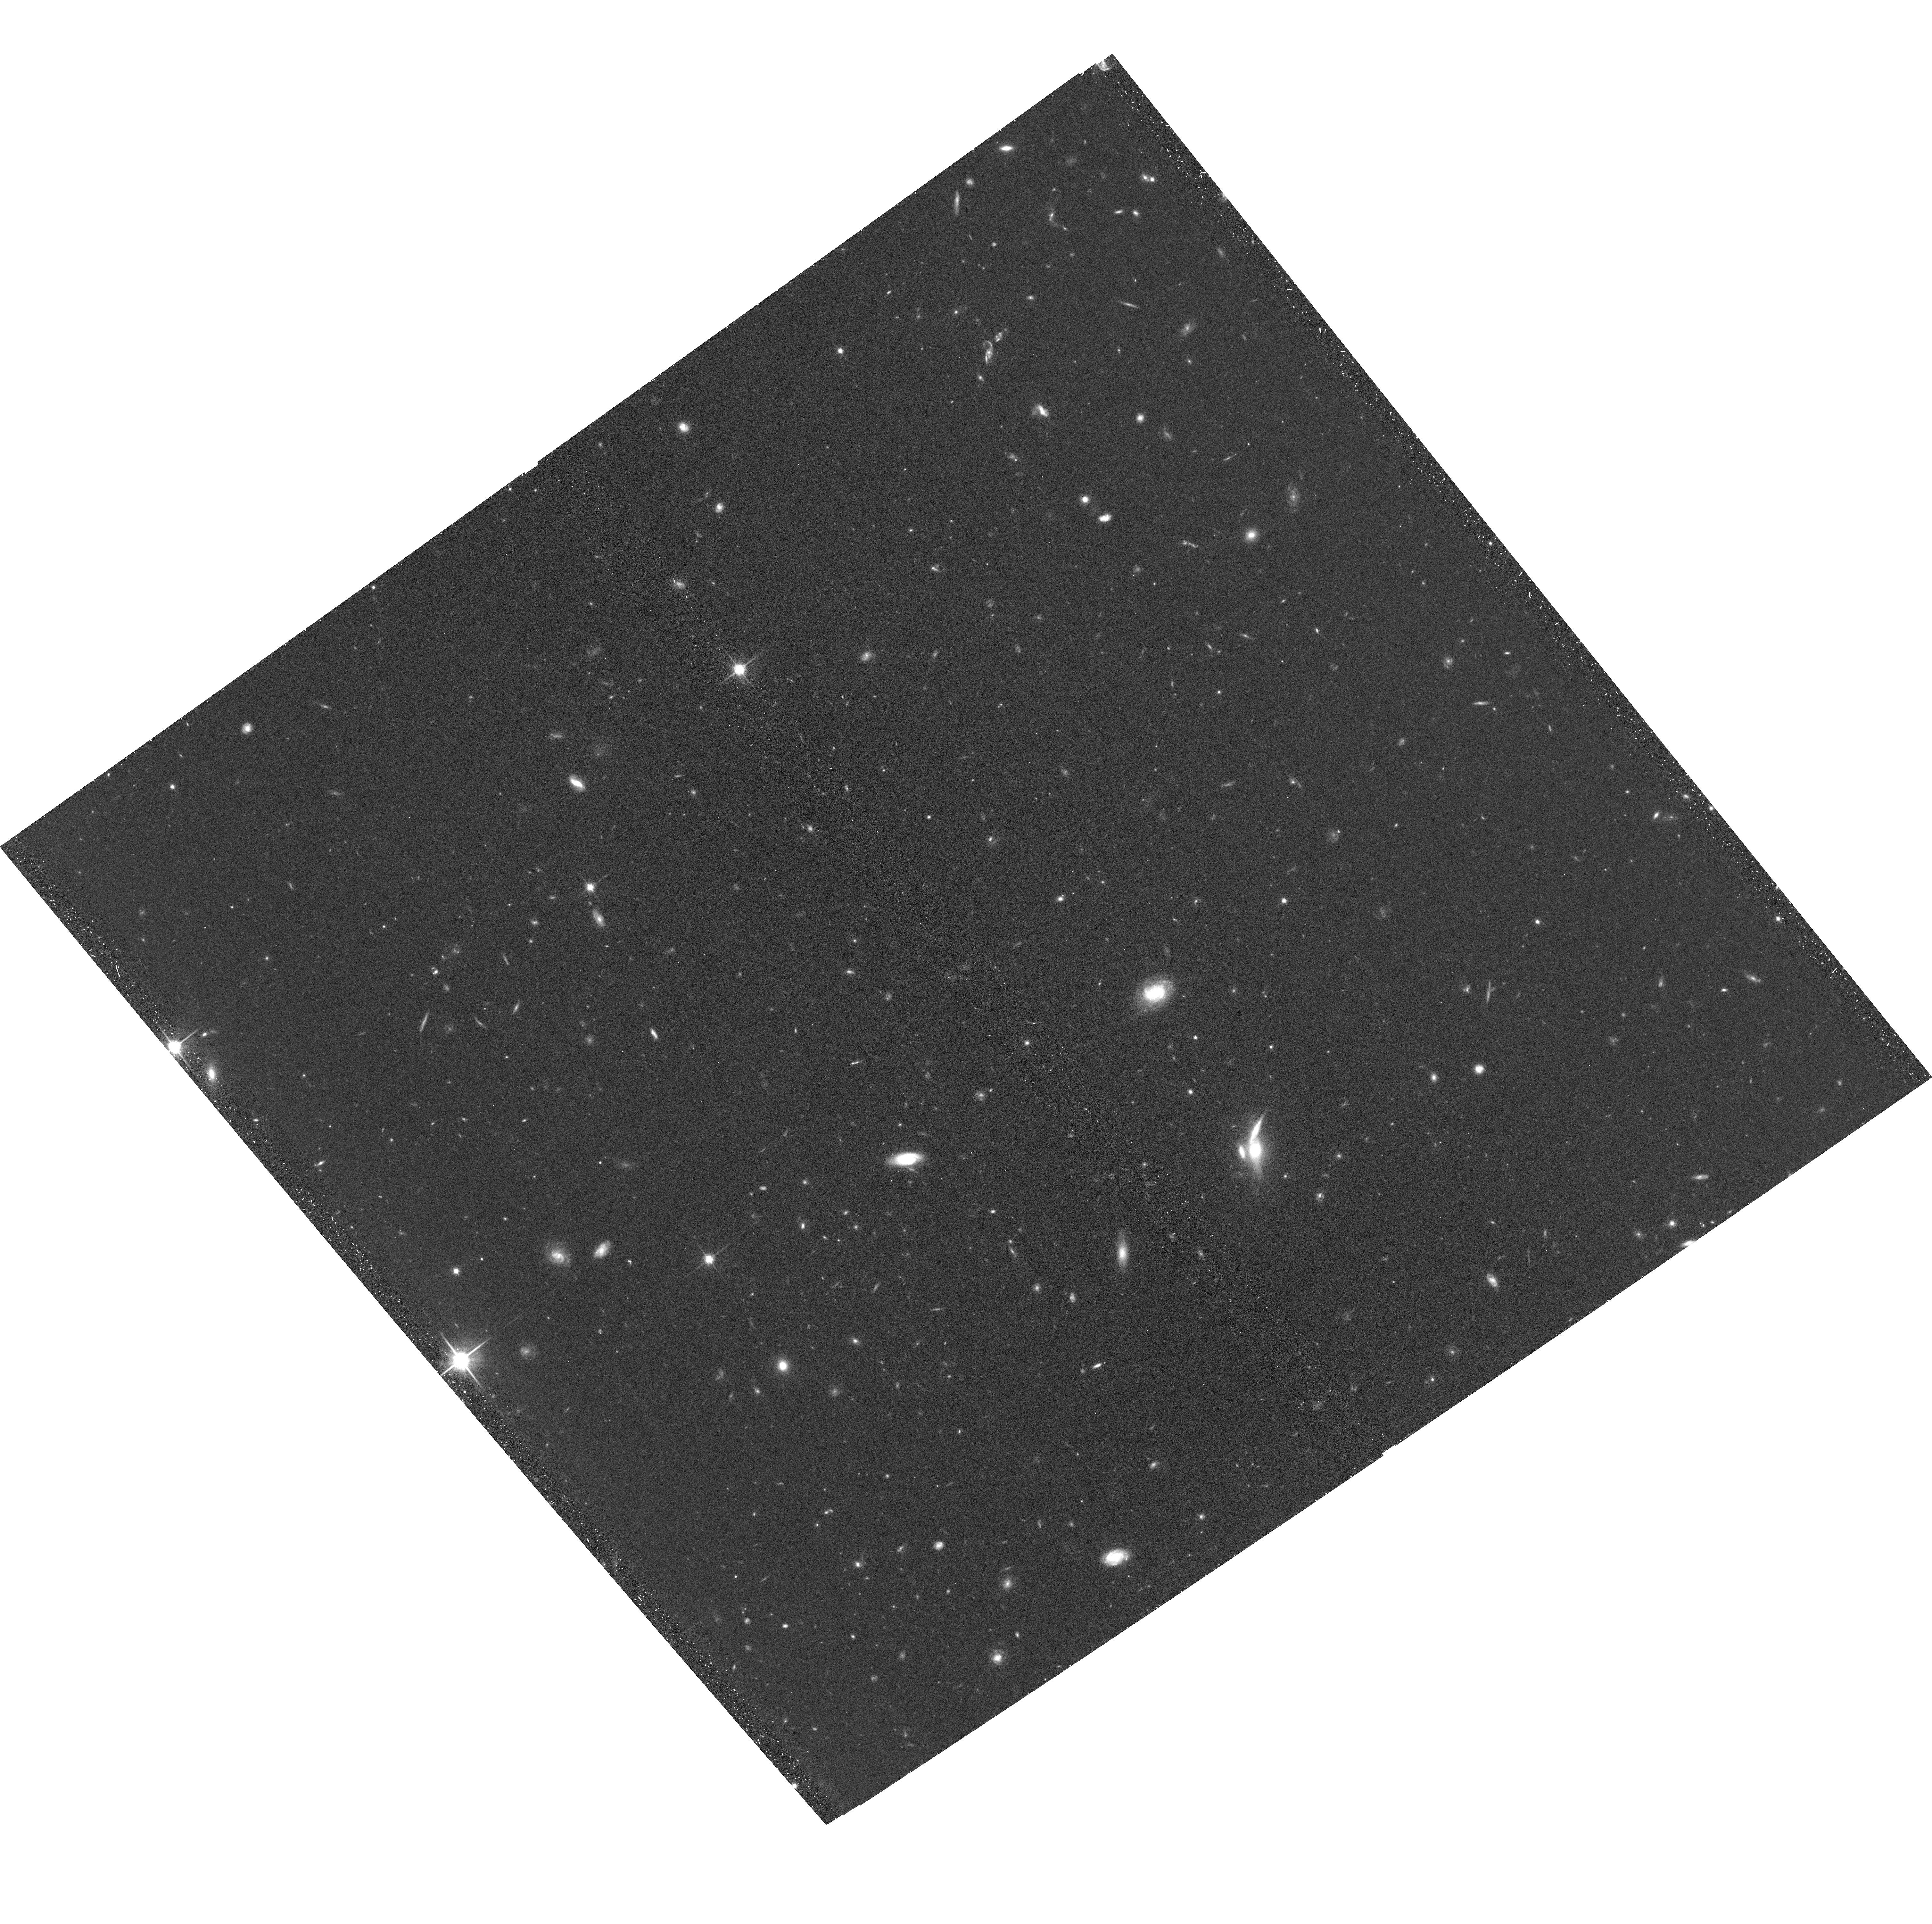
Target: PASSAGE-PAR21. Instrument: ACS/WFC. Filter: F814W. Exposure: 37 min. Observation ID: hst_17461_1a_acs_wfc_f814w_jf981a

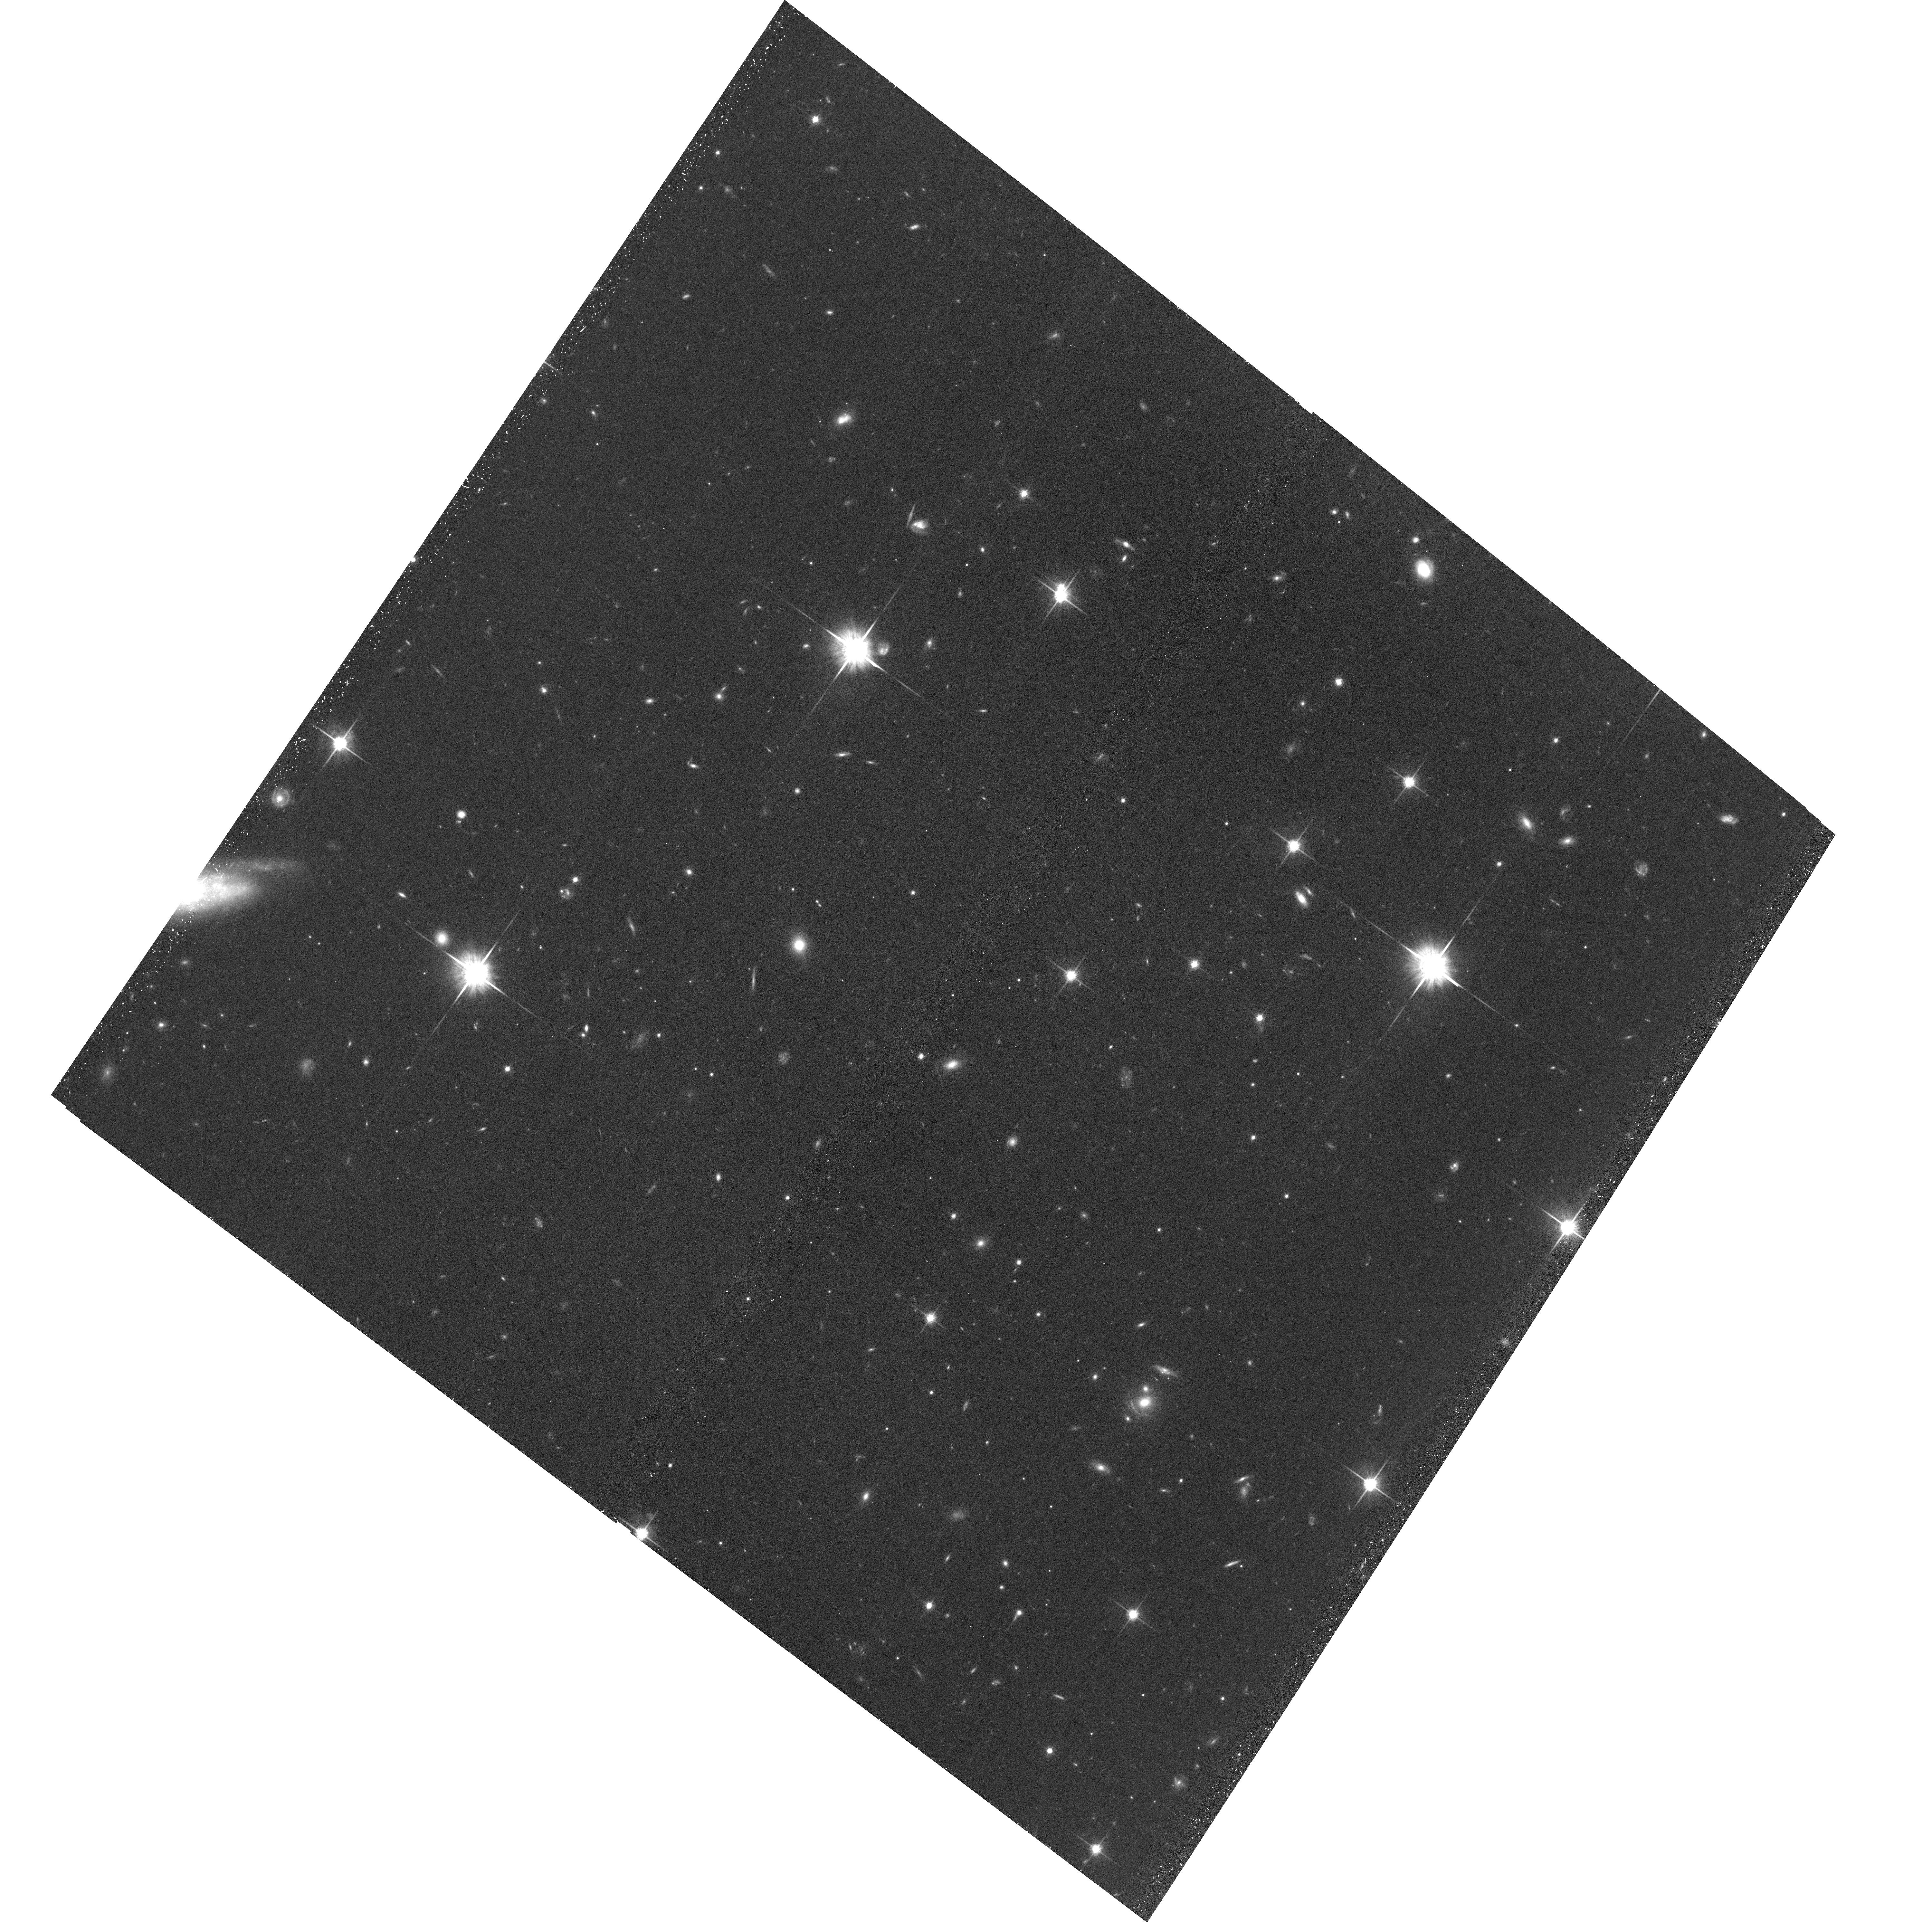
Target: PASSAGE-PAR44. Instrument: ACS/WFC. Filter: F814W. Exposure: 42 min. Observation ID: hst_17461_7a_acs_wfc_f814w_jf987a

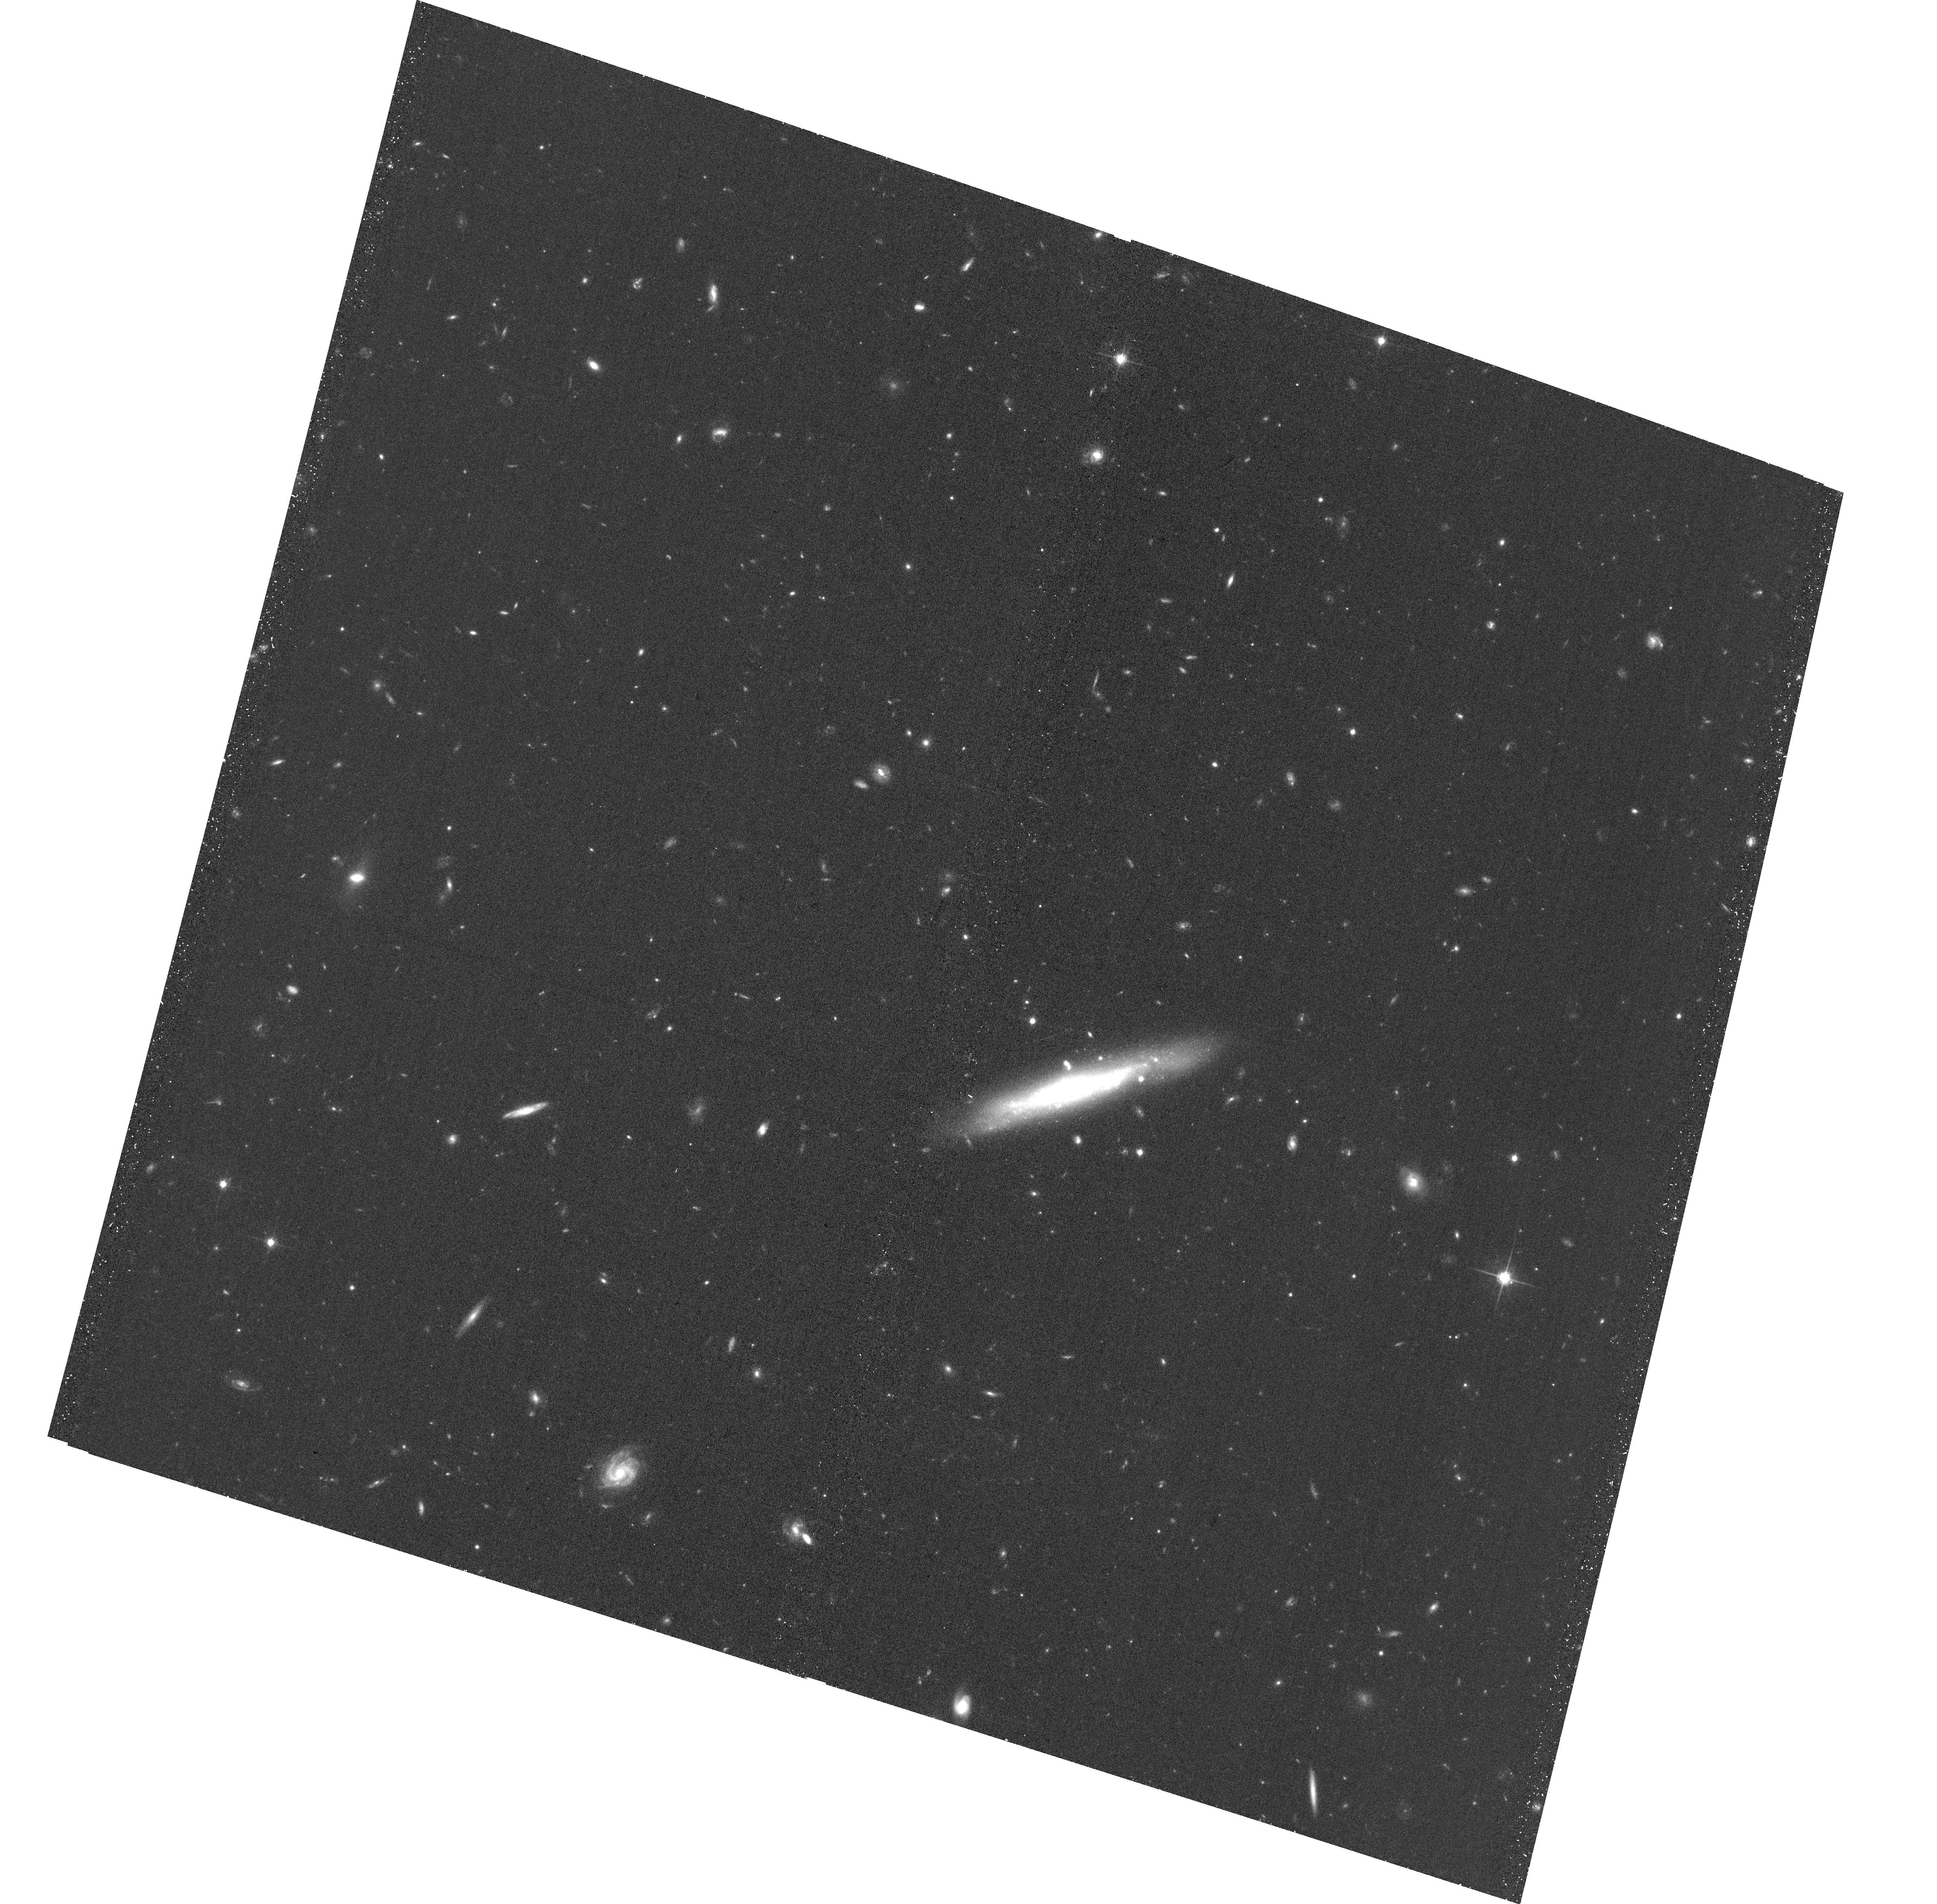
Target: PASSAGE-PAR34-ACS. Instrument: ACS/WFC. Filter: F814W. Exposure: 35 min. Observation ID: hst_17461_4a_acs_wfc_f814w_jf984a

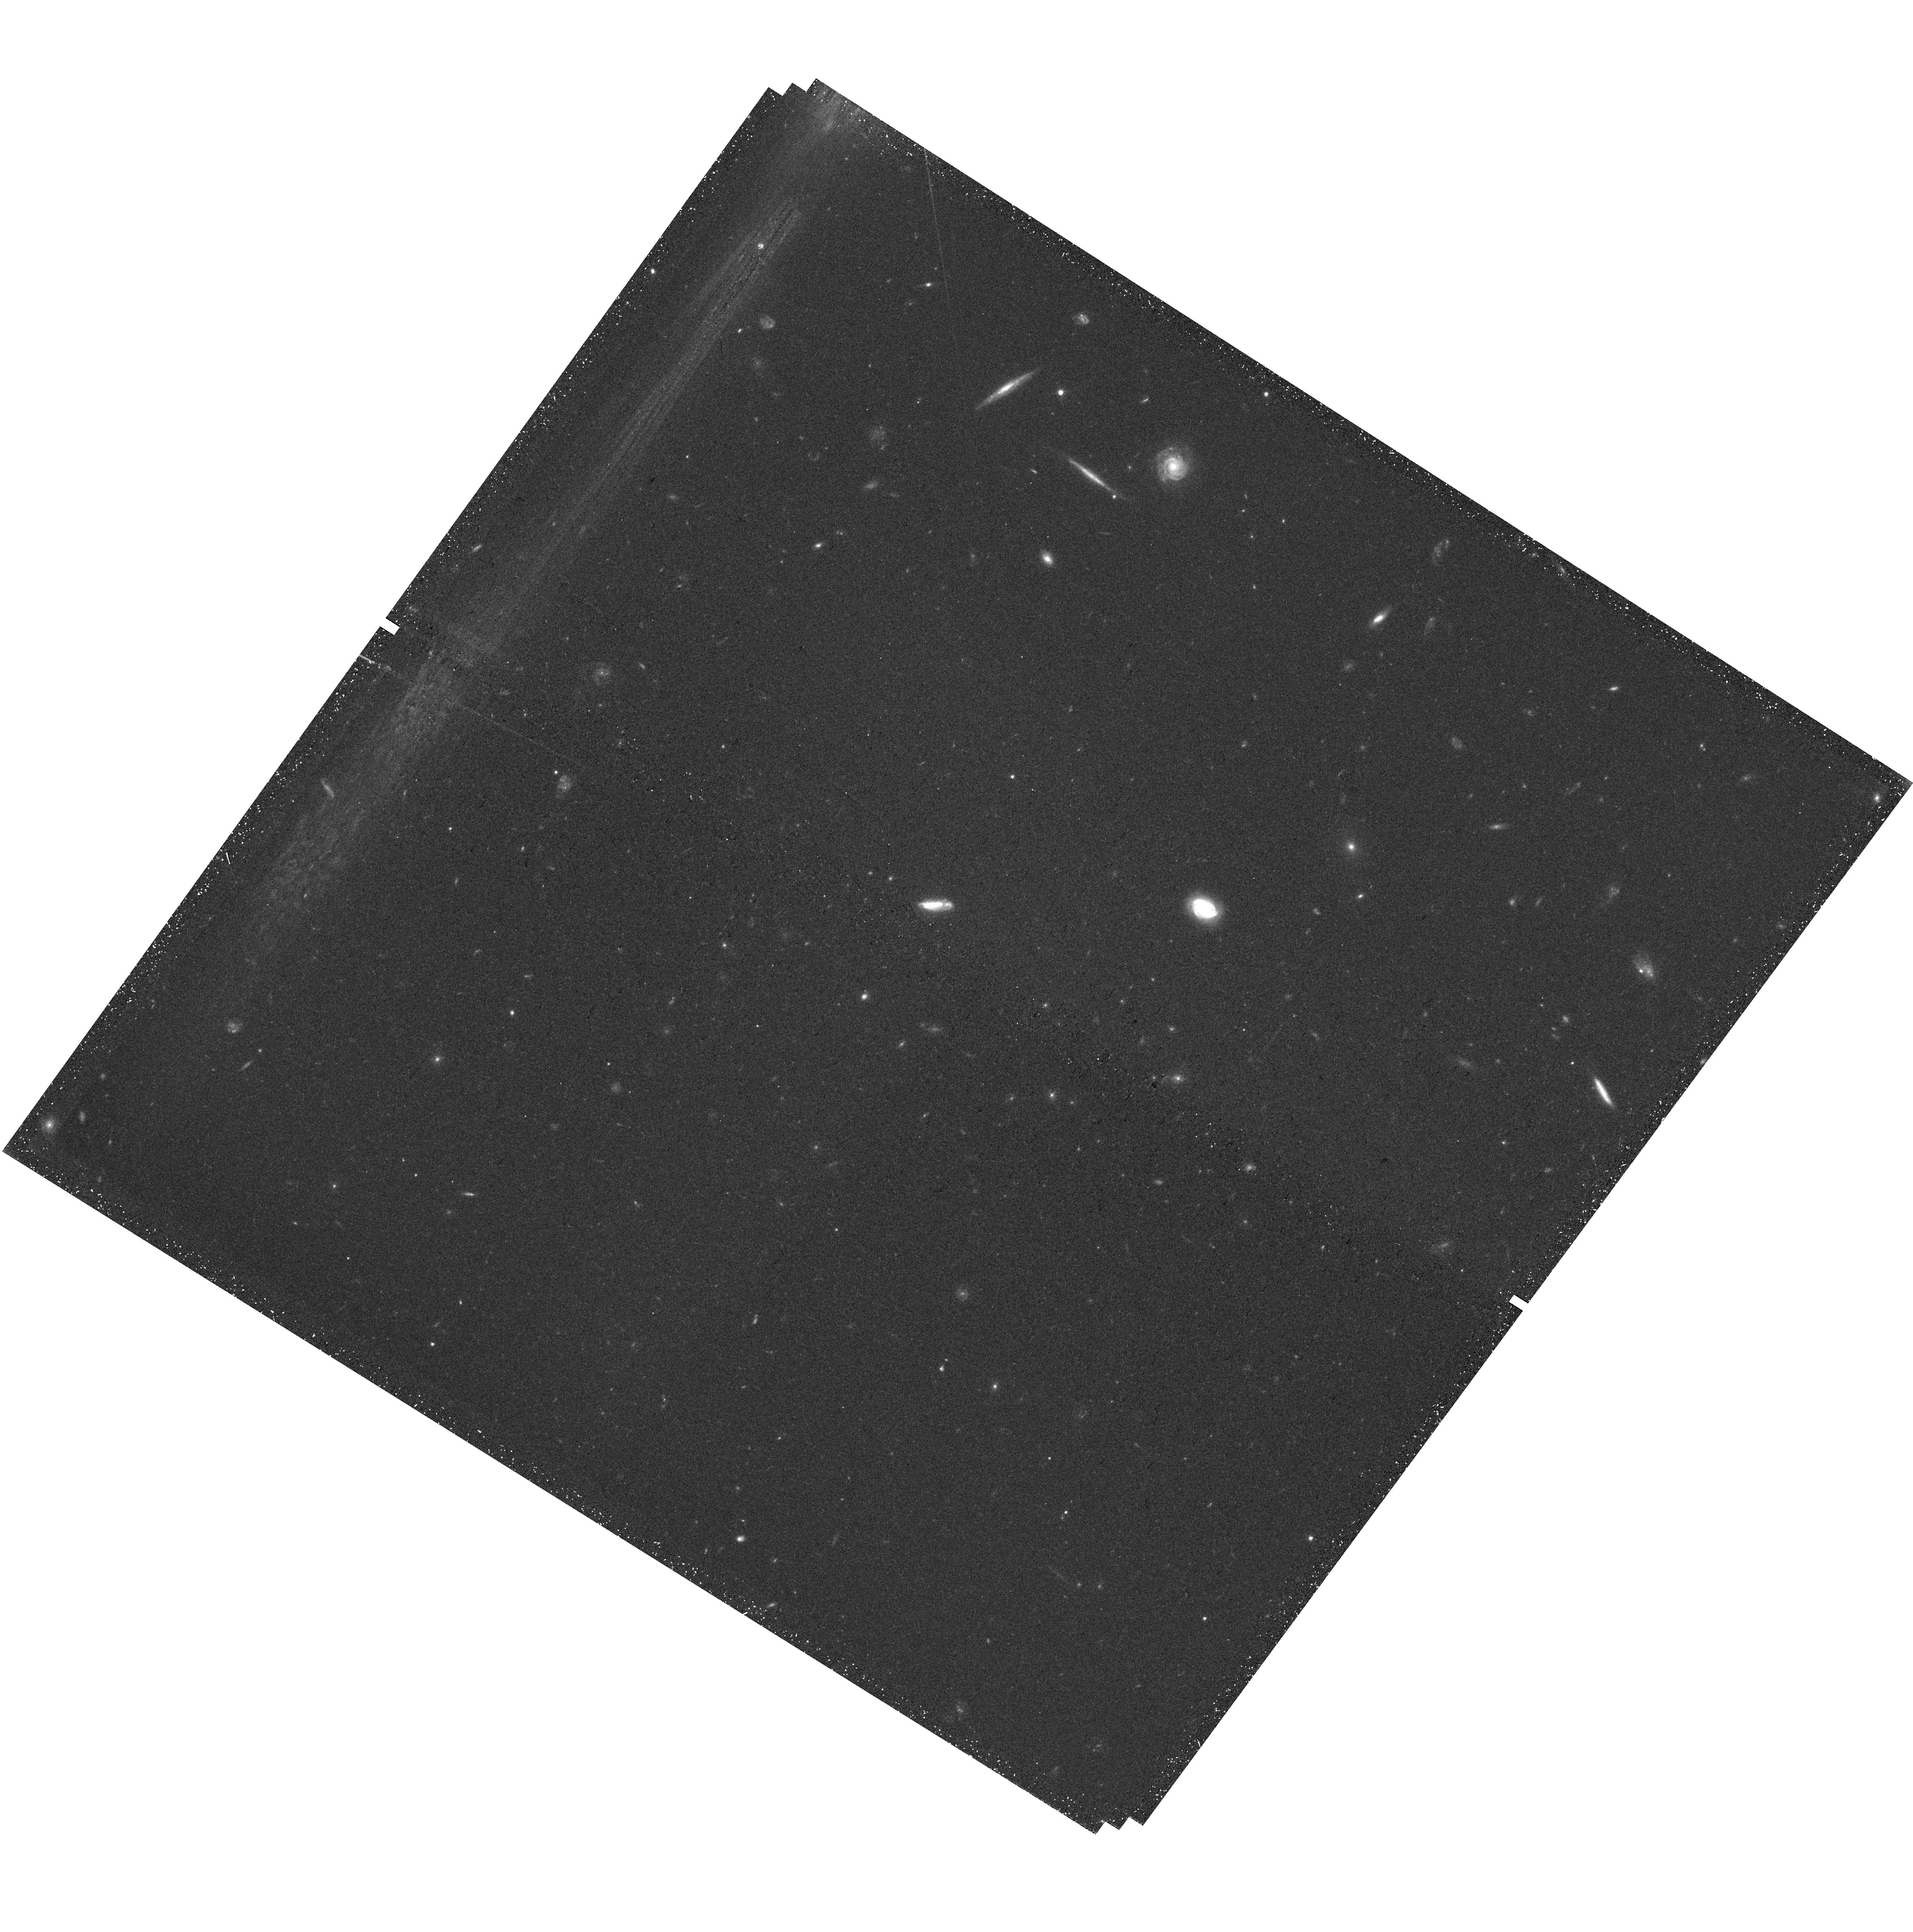
Target: PASSAGE-PAR40. Instrument: WFC3/UVIS. Filter: F625W. Exposure: 39 min. Observation ID: hst_17461_5c_wfc3_uvis_f625w_if985c

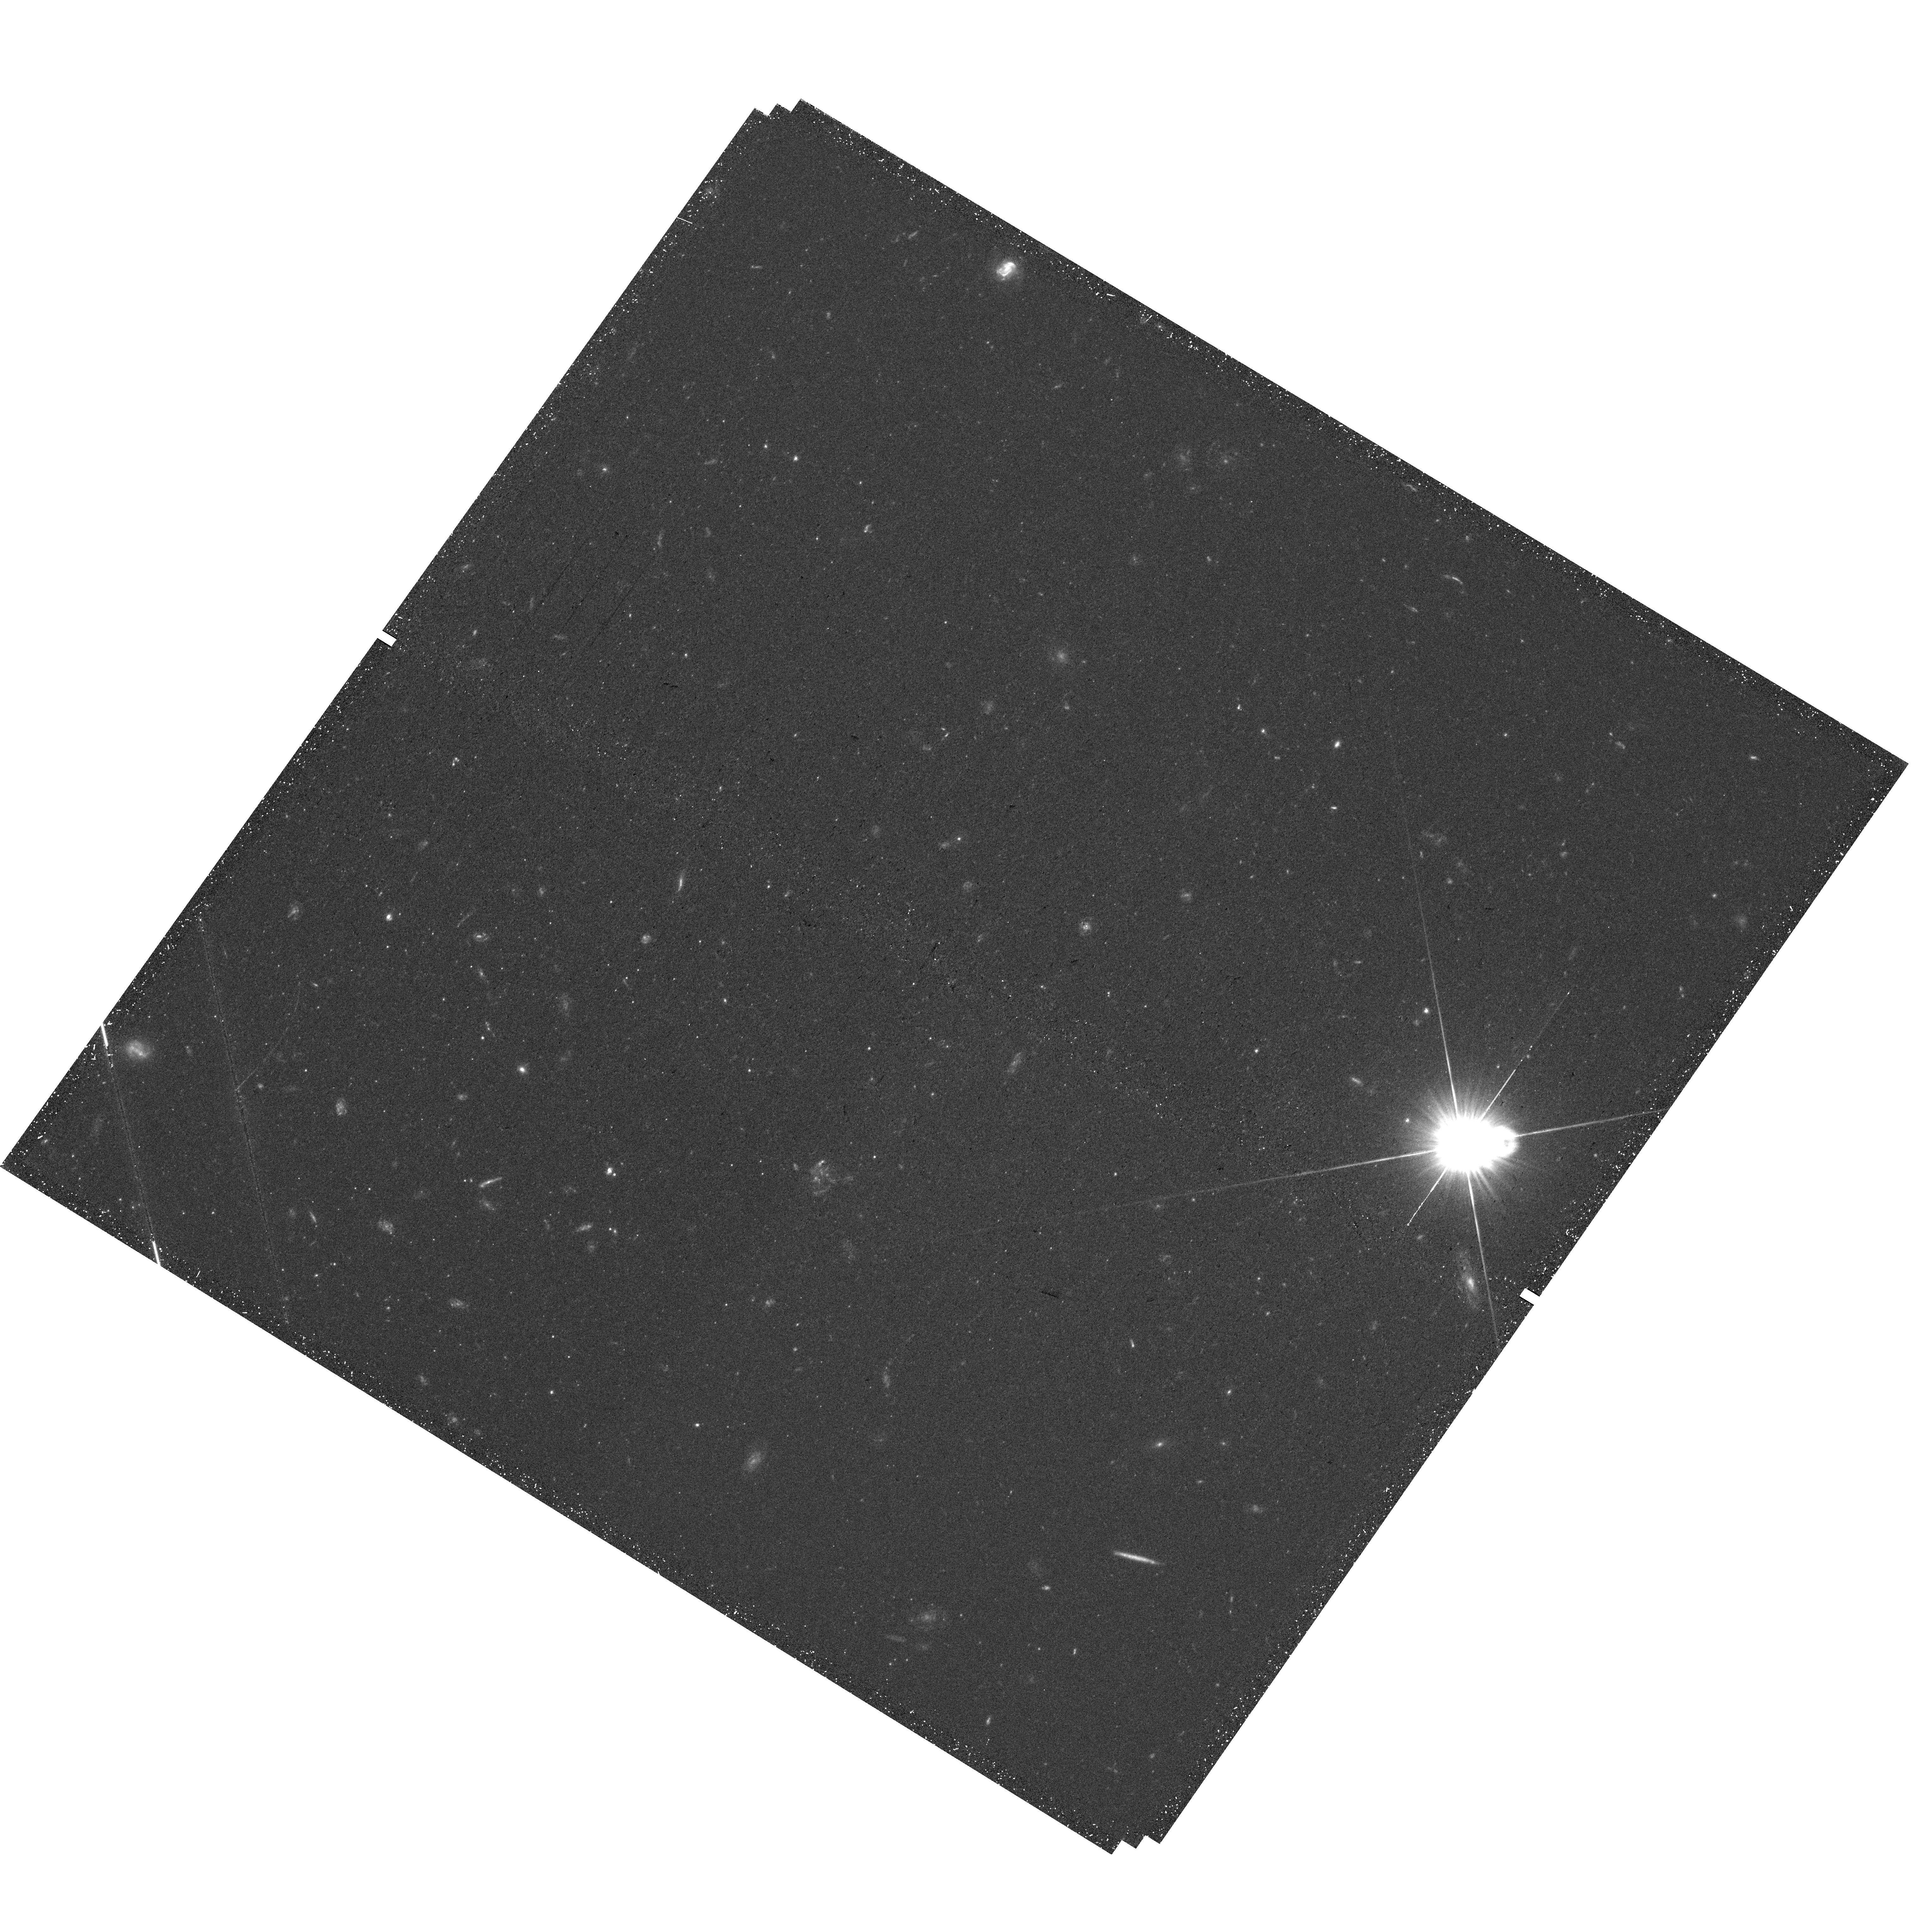
Target: PASSAGE-PAR16. Instrument: WFC3/UVIS. Filter: F475W. Exposure: 41 min. Observation ID: hst_17461_02_wfc3_uvis_f475w_if9802

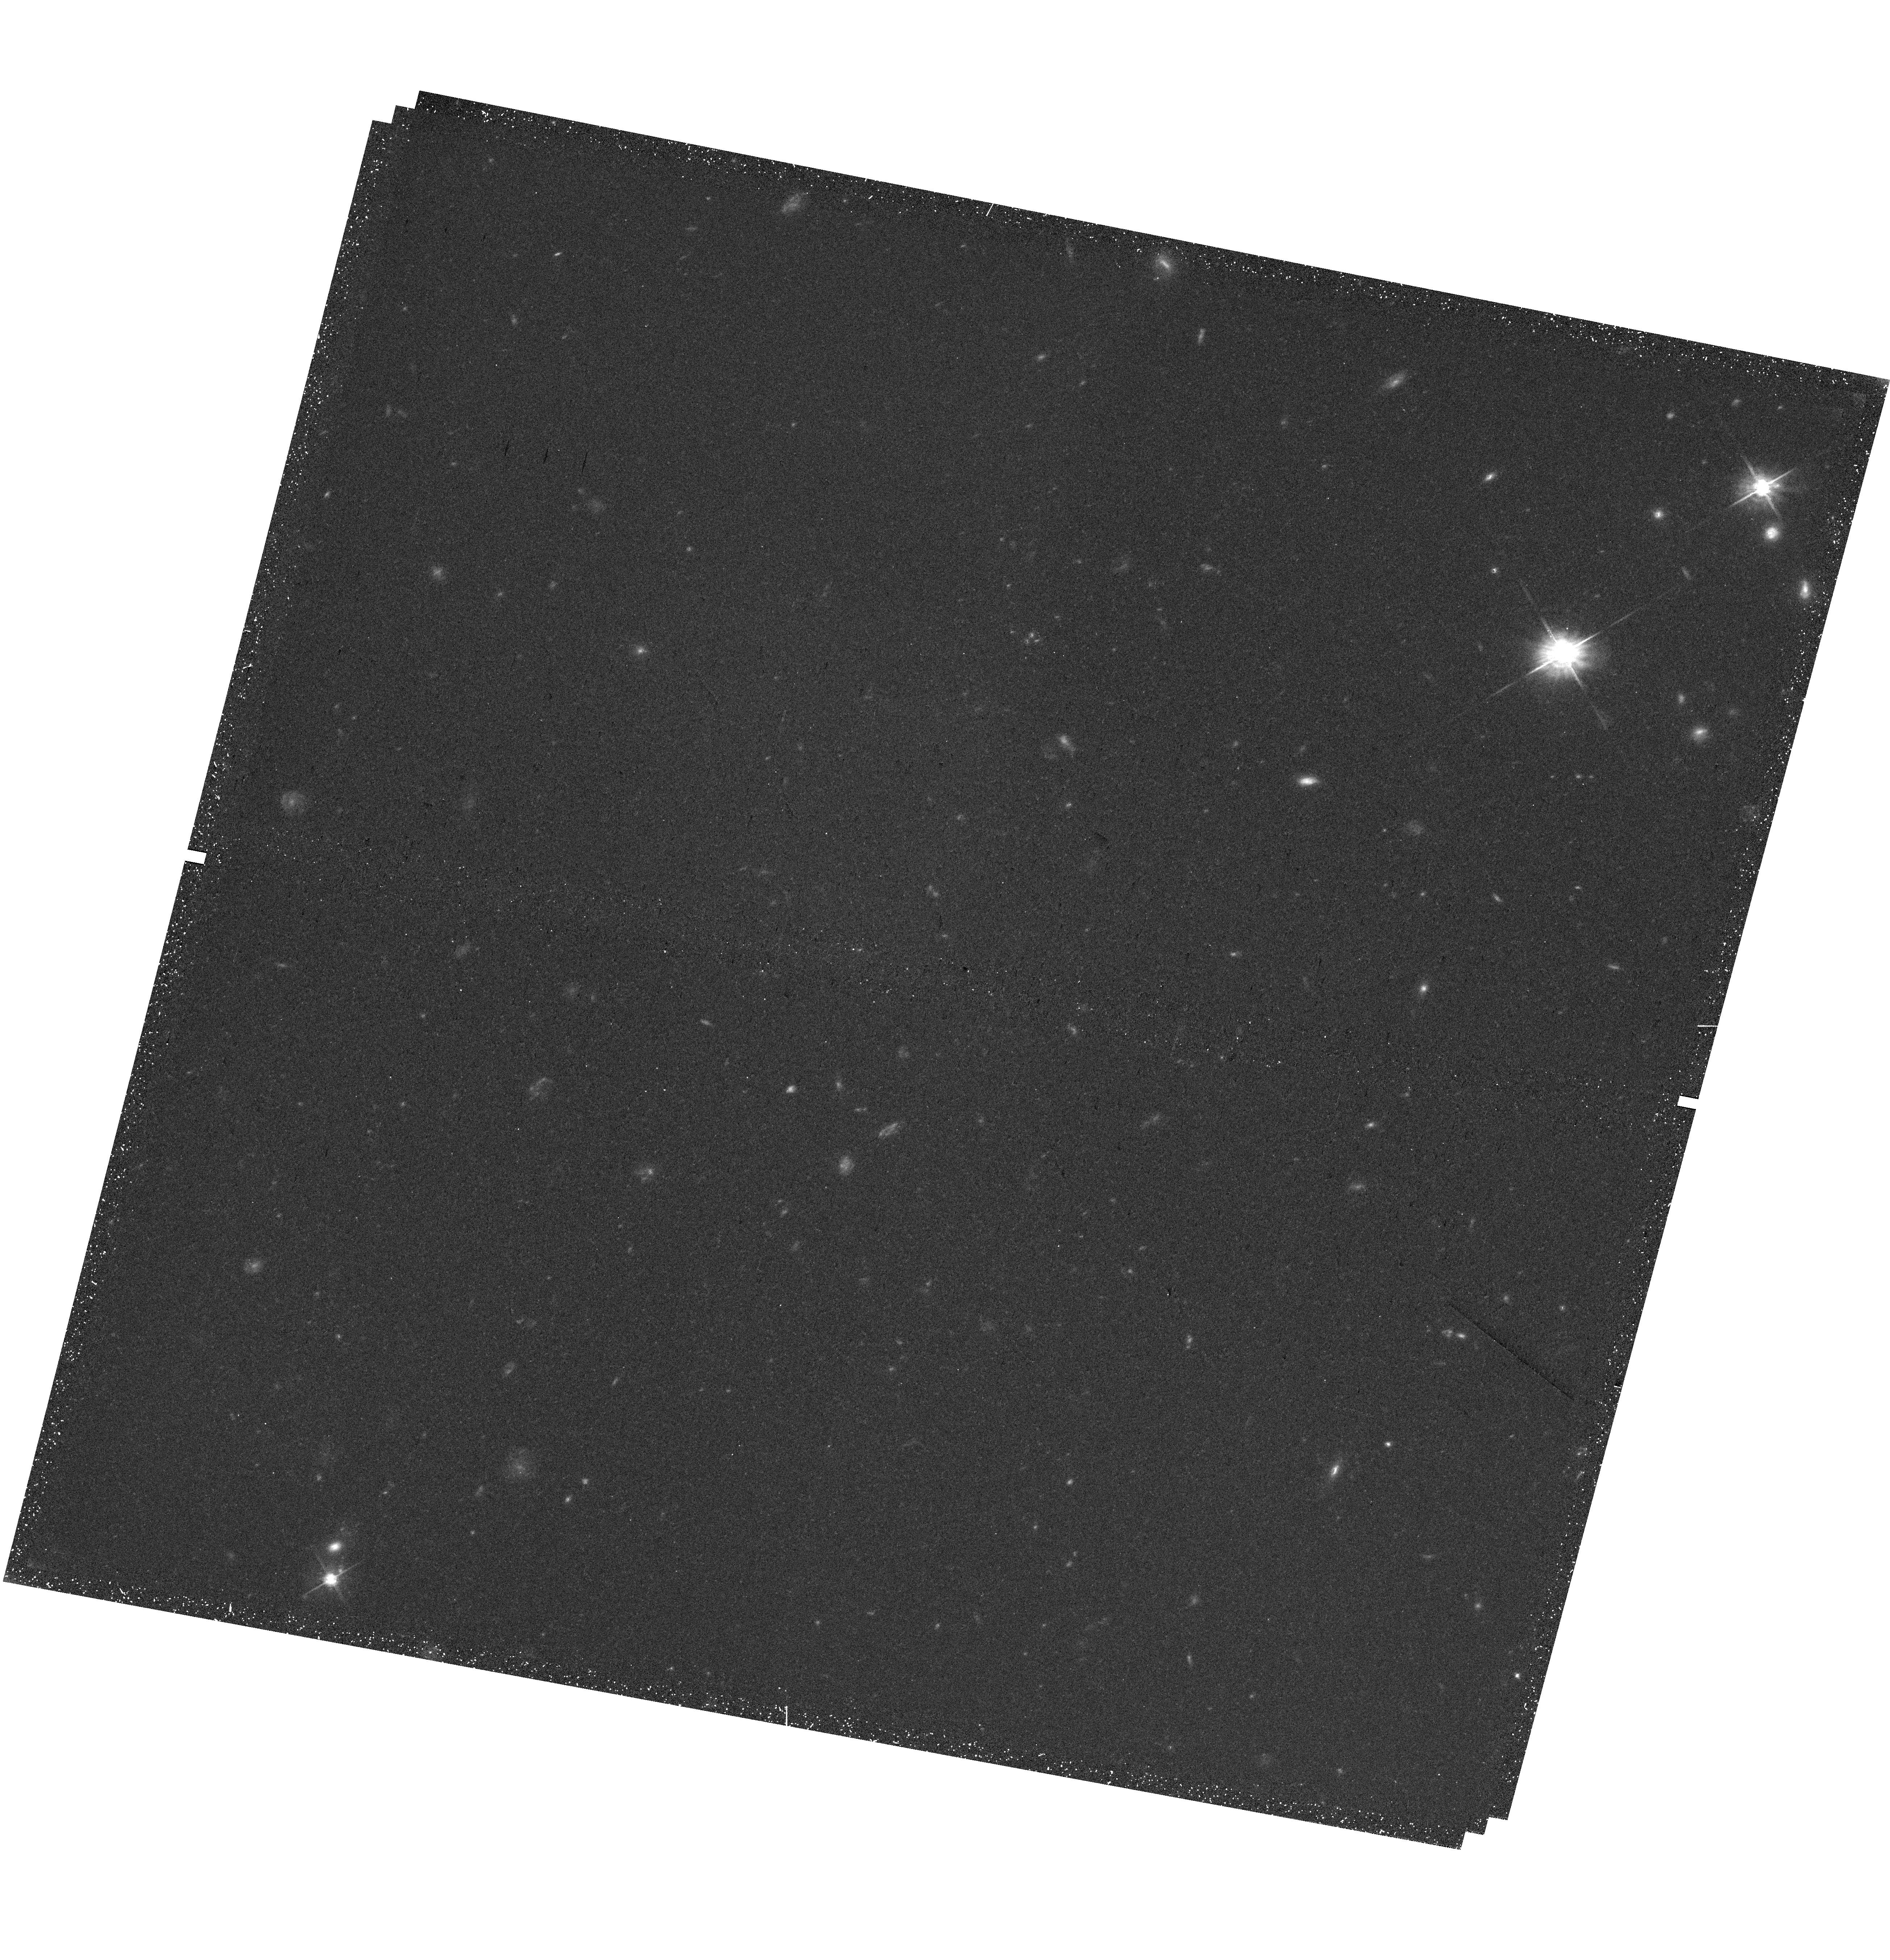
Target: PASSAGE-PAR42. Instrument: WFC3/UVIS. Filter: F625W. Exposure: 39 min. Observation ID: hst_17461_06_wfc3_uvis_f625w_if9806

Unlocking the rich potential of JWST slitless spectroscopy with the help of HST: an optical follow-up campaign (PI: Mehta, Vihang)

The first round of JWST data are already revolutionizing the field of galaxy evolution. The large amount of slitless spectroscopic data collected in Cy1 are well poised to extend our knowledge about galaxies at the cosmic high-noon (z=1 to 3) down to unprecedented stellar masses of ~10^8 Msol. The pure-parallel PASSAGE program is currently the largest-area survey with contiguous, deep 1-2.2 micron JWST grism data. Unfortunately, the corresponding photometric coverage is severely limited making it extremely challenging to accurately recover fundamental physical properties of galaxies such as their stellar masses and dust attenuation, which are vital for answering the majority of galaxy evolution science questions. Here, we propose to follow-up 7 premier PASSAGE fields with 3-band grism coverage (1-2.2 micron) from JWST to obtain the crucial rest-frame UV imaging needed to accurately measure their physical properties. We request a combination of WFC3/UVIS F475W, F625W and ACS/WFC F814W imaging (1 orbit each) for a total of 21 orbits (3 per field). These data in combination with PASSAGE will enable: (i) accurate stellar mass estimates for hundreds of galaxies over 0.5<z<3.5 and constrain the low-mass end of the star-forming main sequence and mass-metallicity relation; (ii) spatially resolved comparison between UV and Halpha to reveal a resolved picture of star-formation burstiness in galaxies and their mass assembly; and (iii) accurate measurement of the stellar dust attenuation and the relative strengths of stellar vs. nebular dust components in star-forming galaxies at z~2.